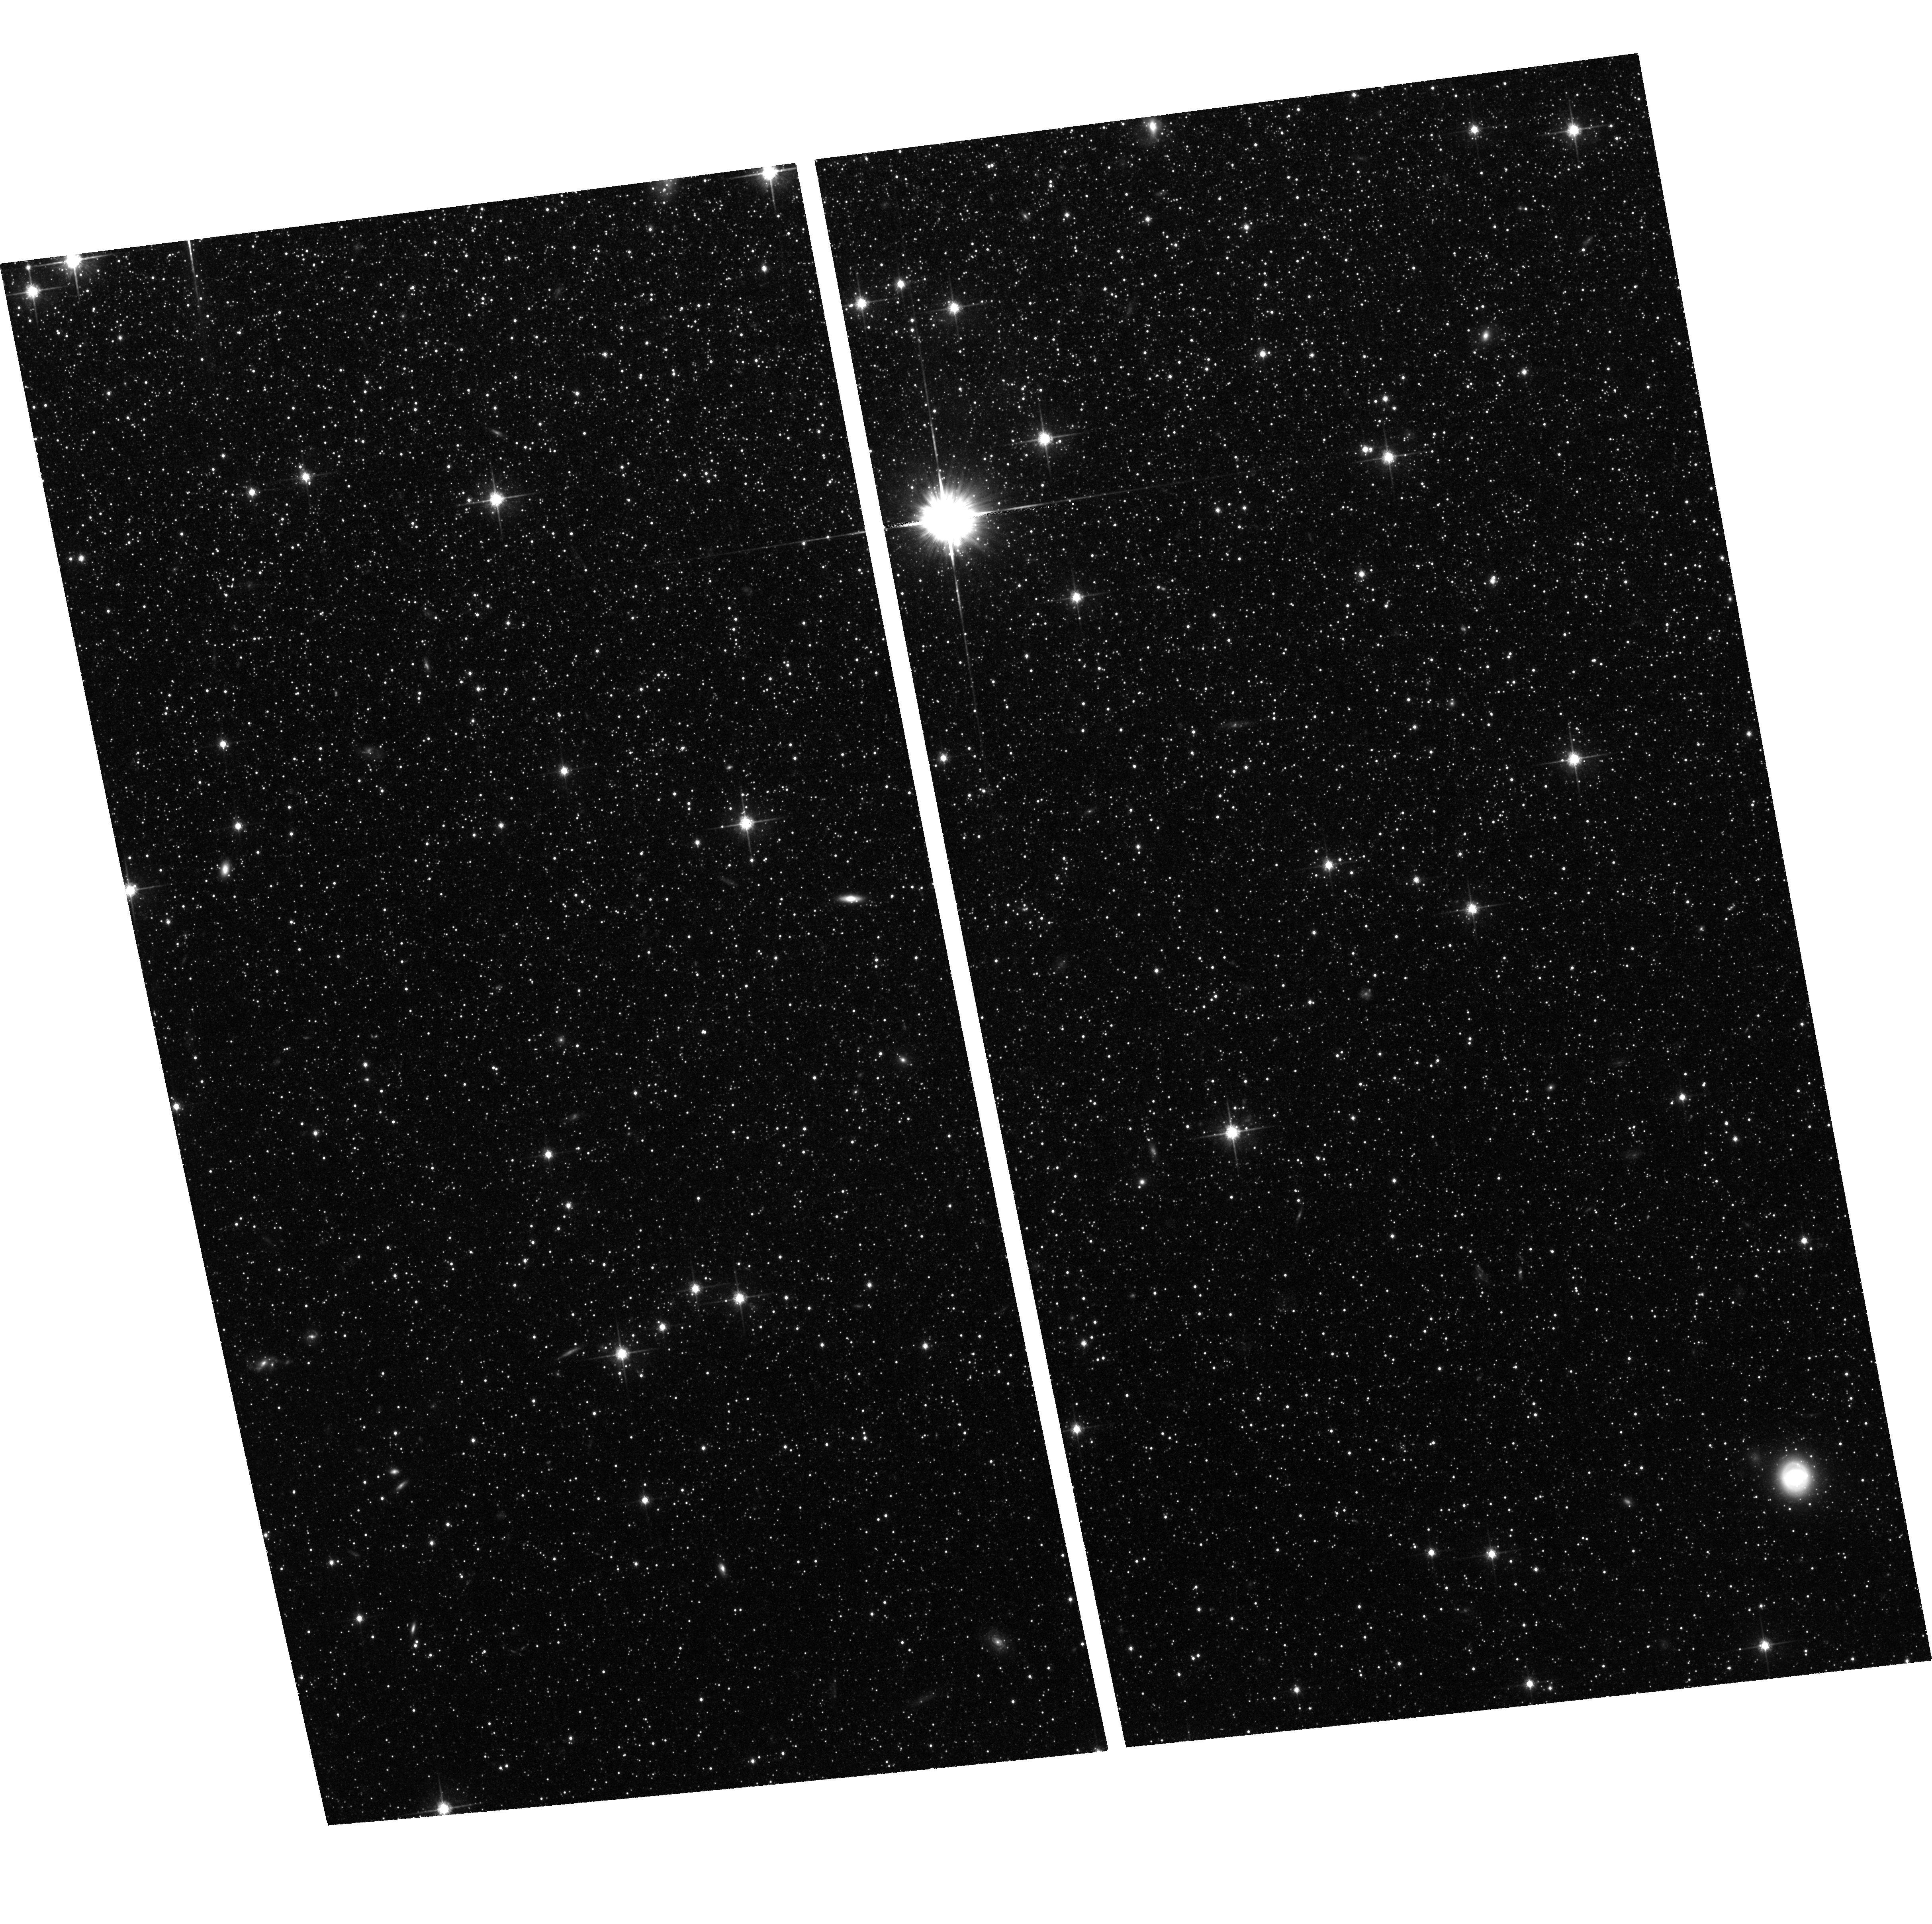
Target: NGC147. Instrument: ACS/WFC. Filter: F814W. Exposure: 1.5 h. Observation ID: hst_11724_15_acs_wfc_f814w_jb5d15

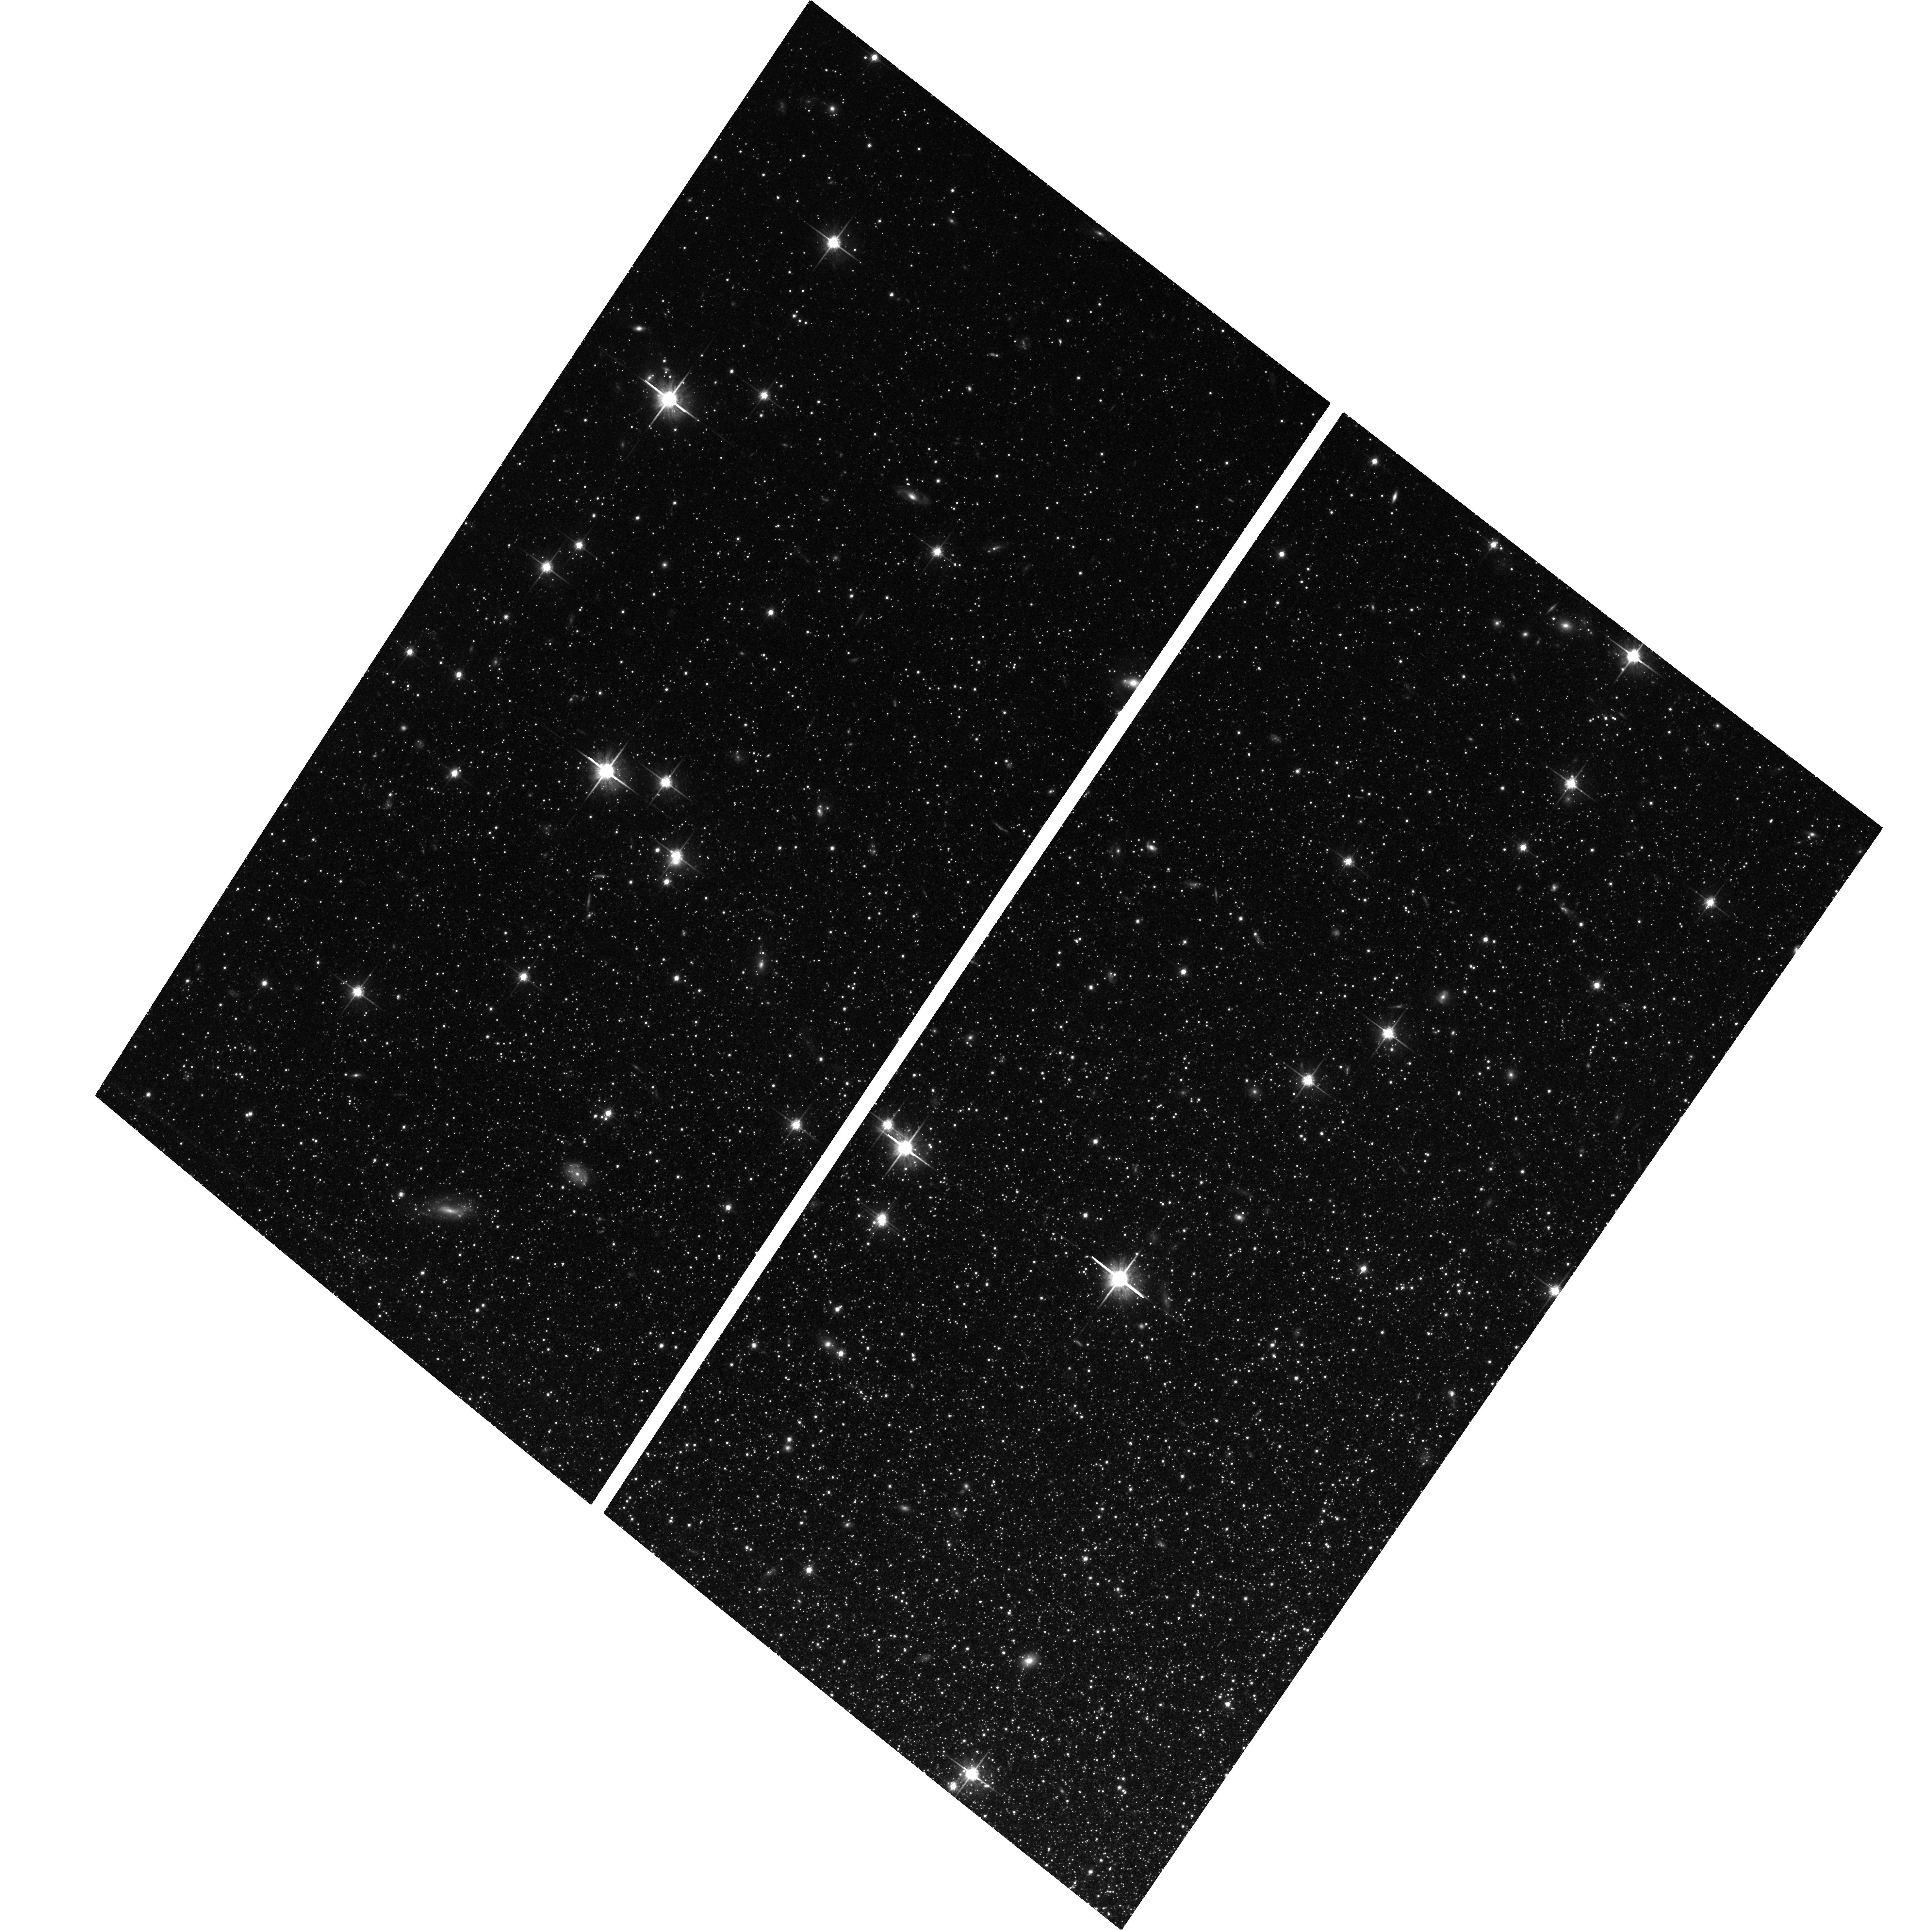
Target: NGC185. Instrument: ACS/WFC. Filter: F814W. Exposure: 1.6 h. Observation ID: hst_11724_21_acs_wfc_f814w_jb5d21

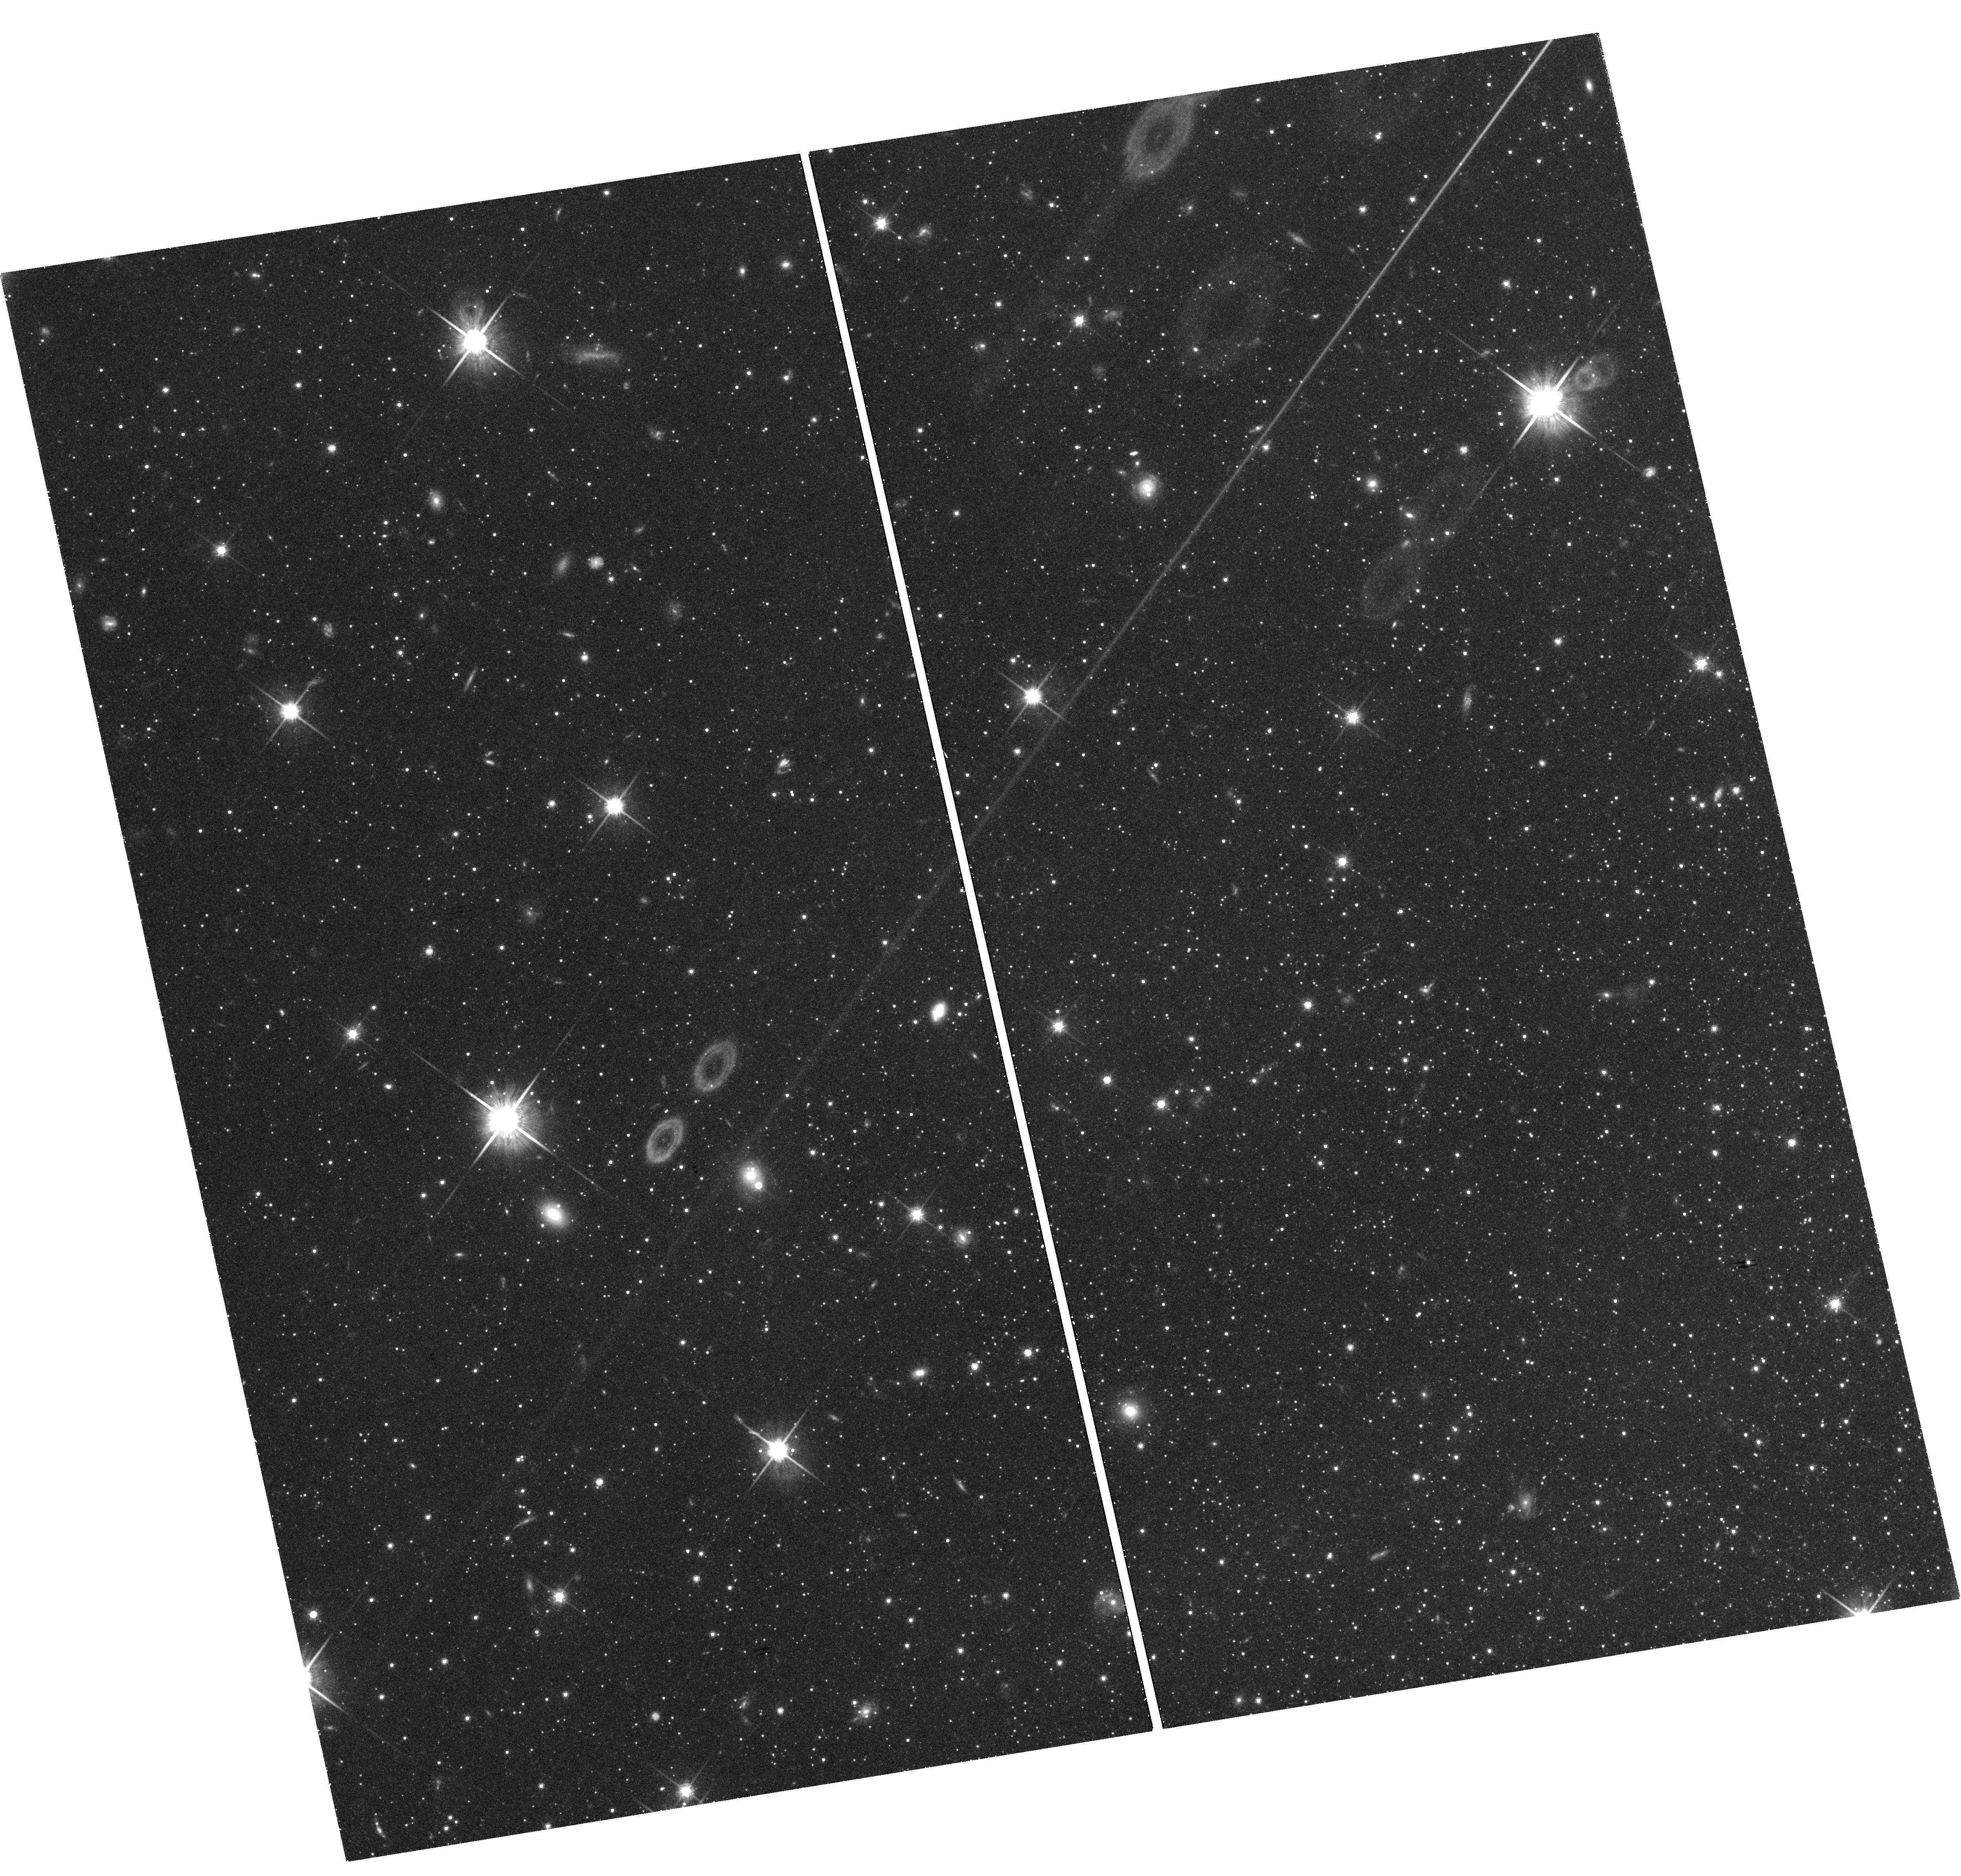
Target: field at RA 9.937°, Dec 48.425°. Instrument: WFC3/UVIS. Filter: F814W. Exposure: 1.6 h. Observation ID: hst_11724_22_wfc3_uvis_f814w_ib5d22

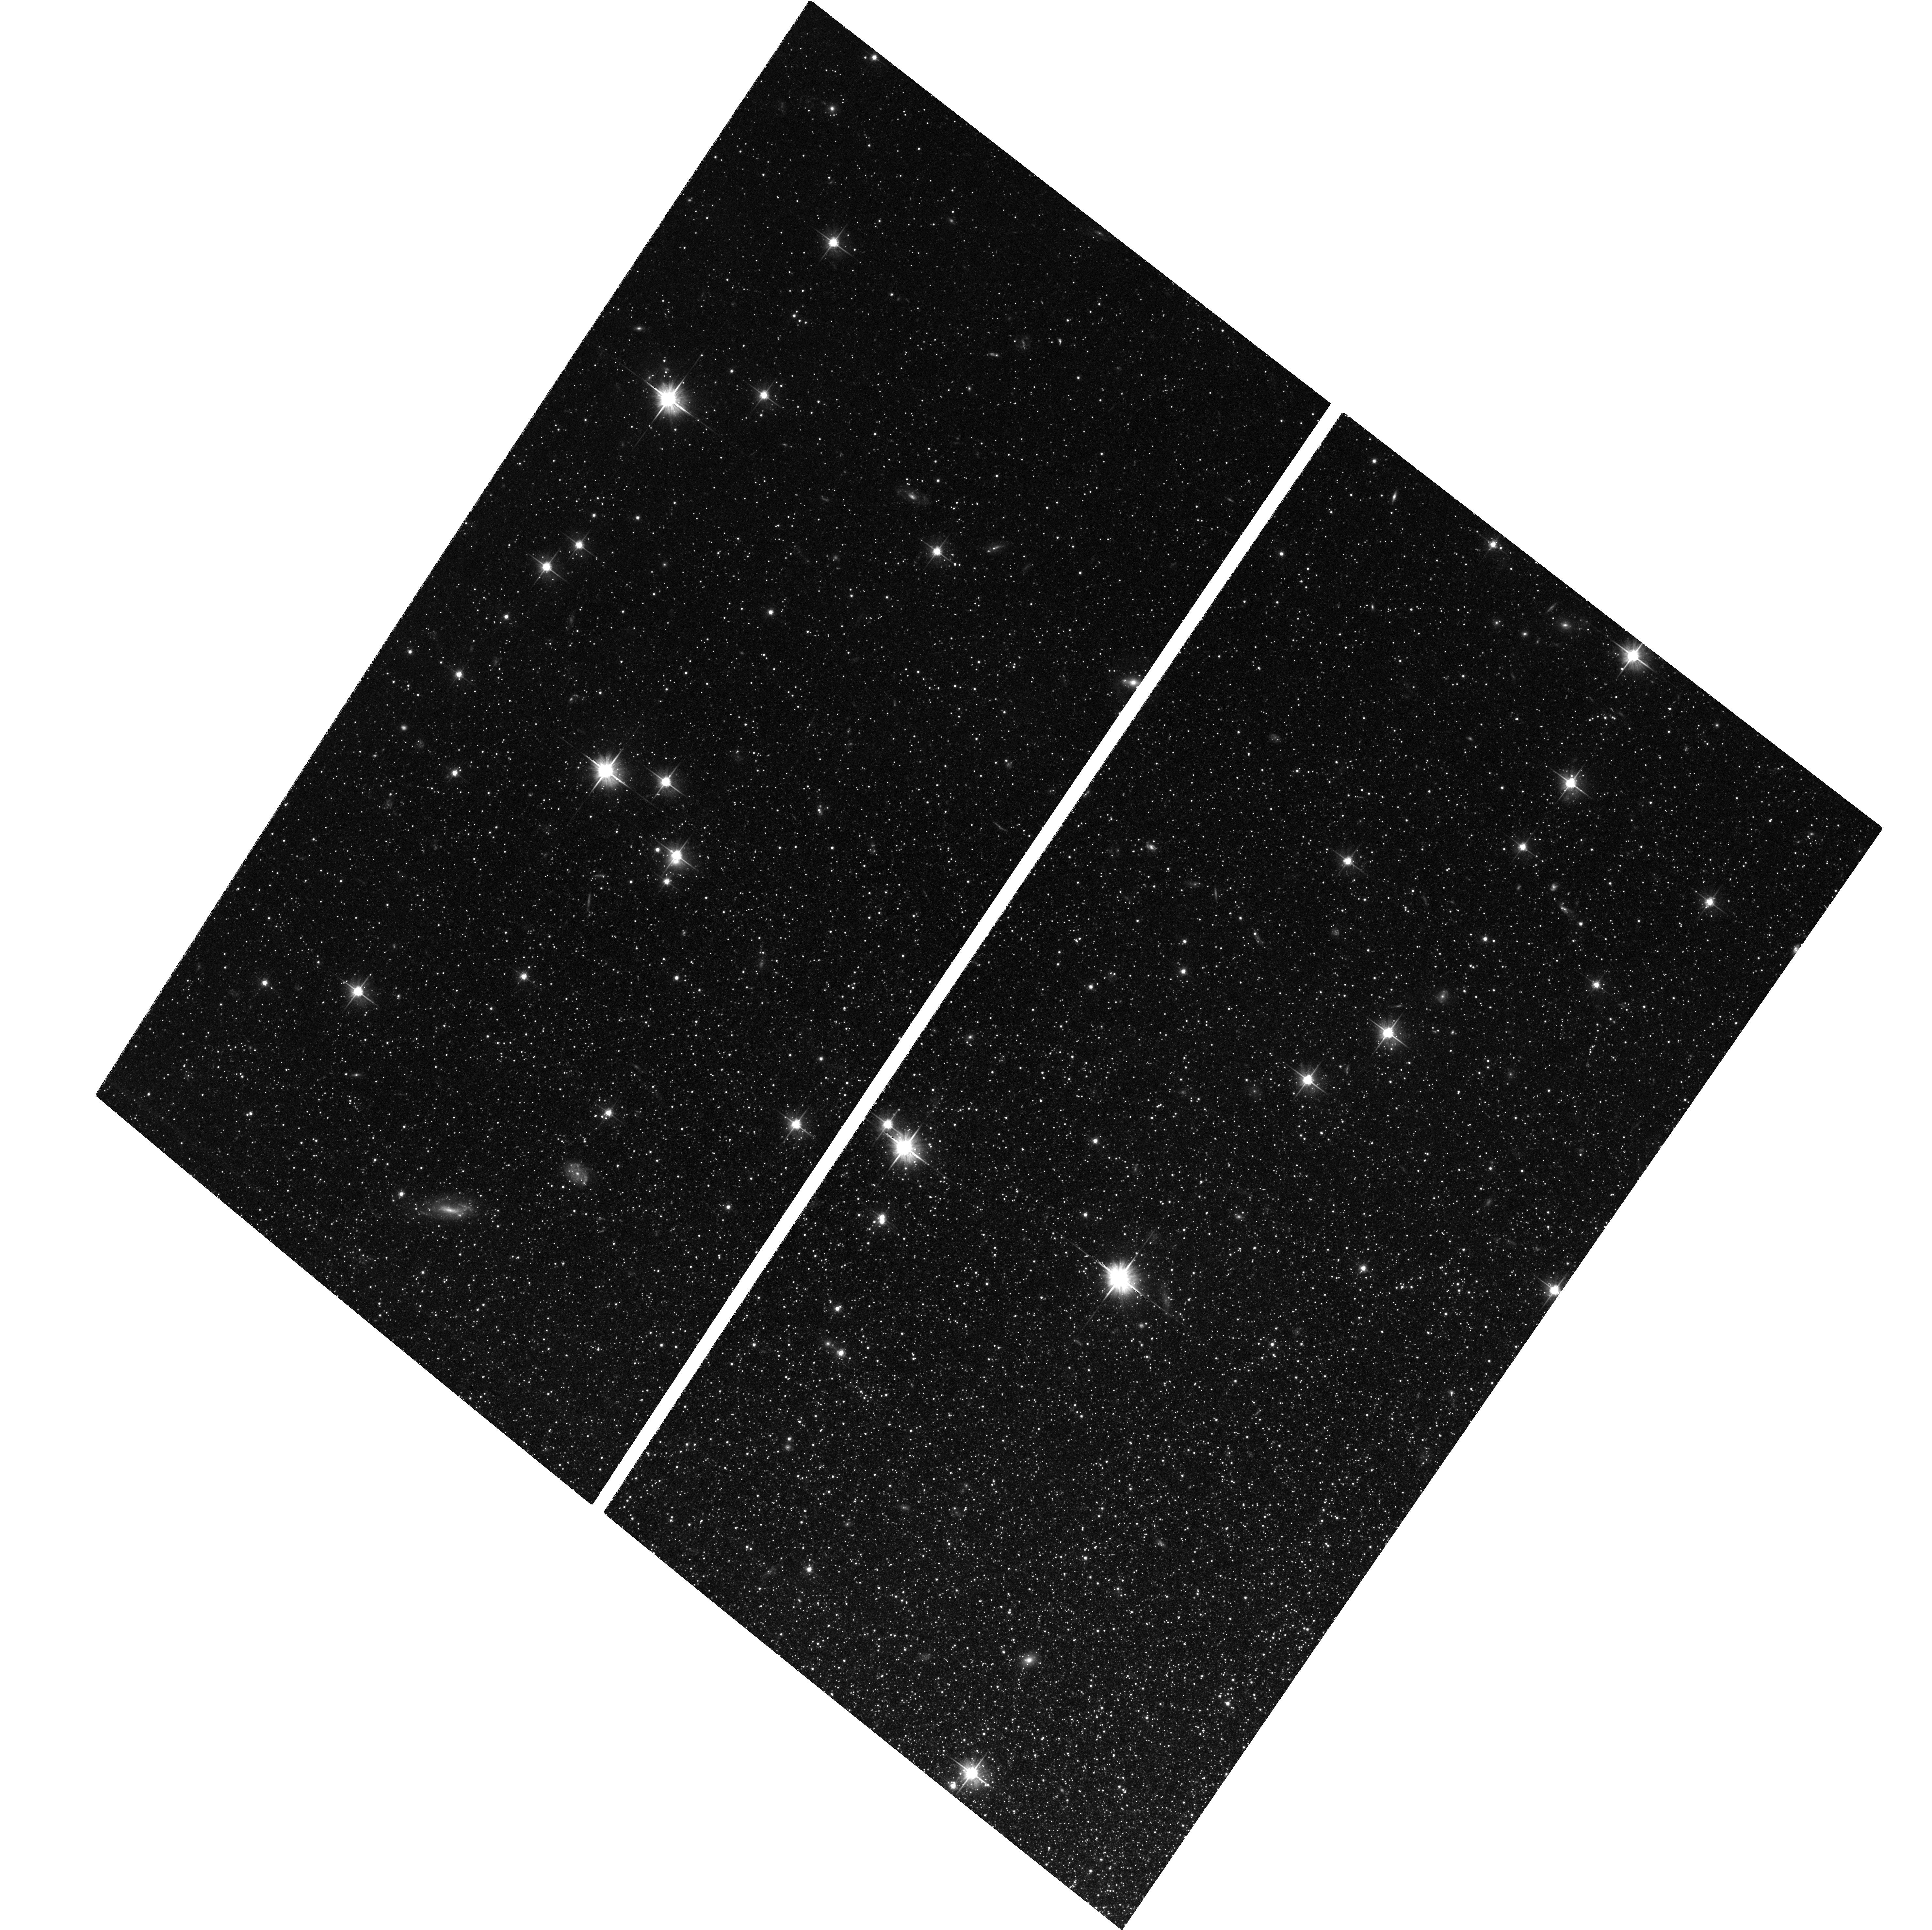
Target: NGC185. Instrument: ACS/WFC. Filter: F606W. Exposure: 1.5 h. Observation ID: hst_11724_18_acs_wfc_f606w_jb5d18

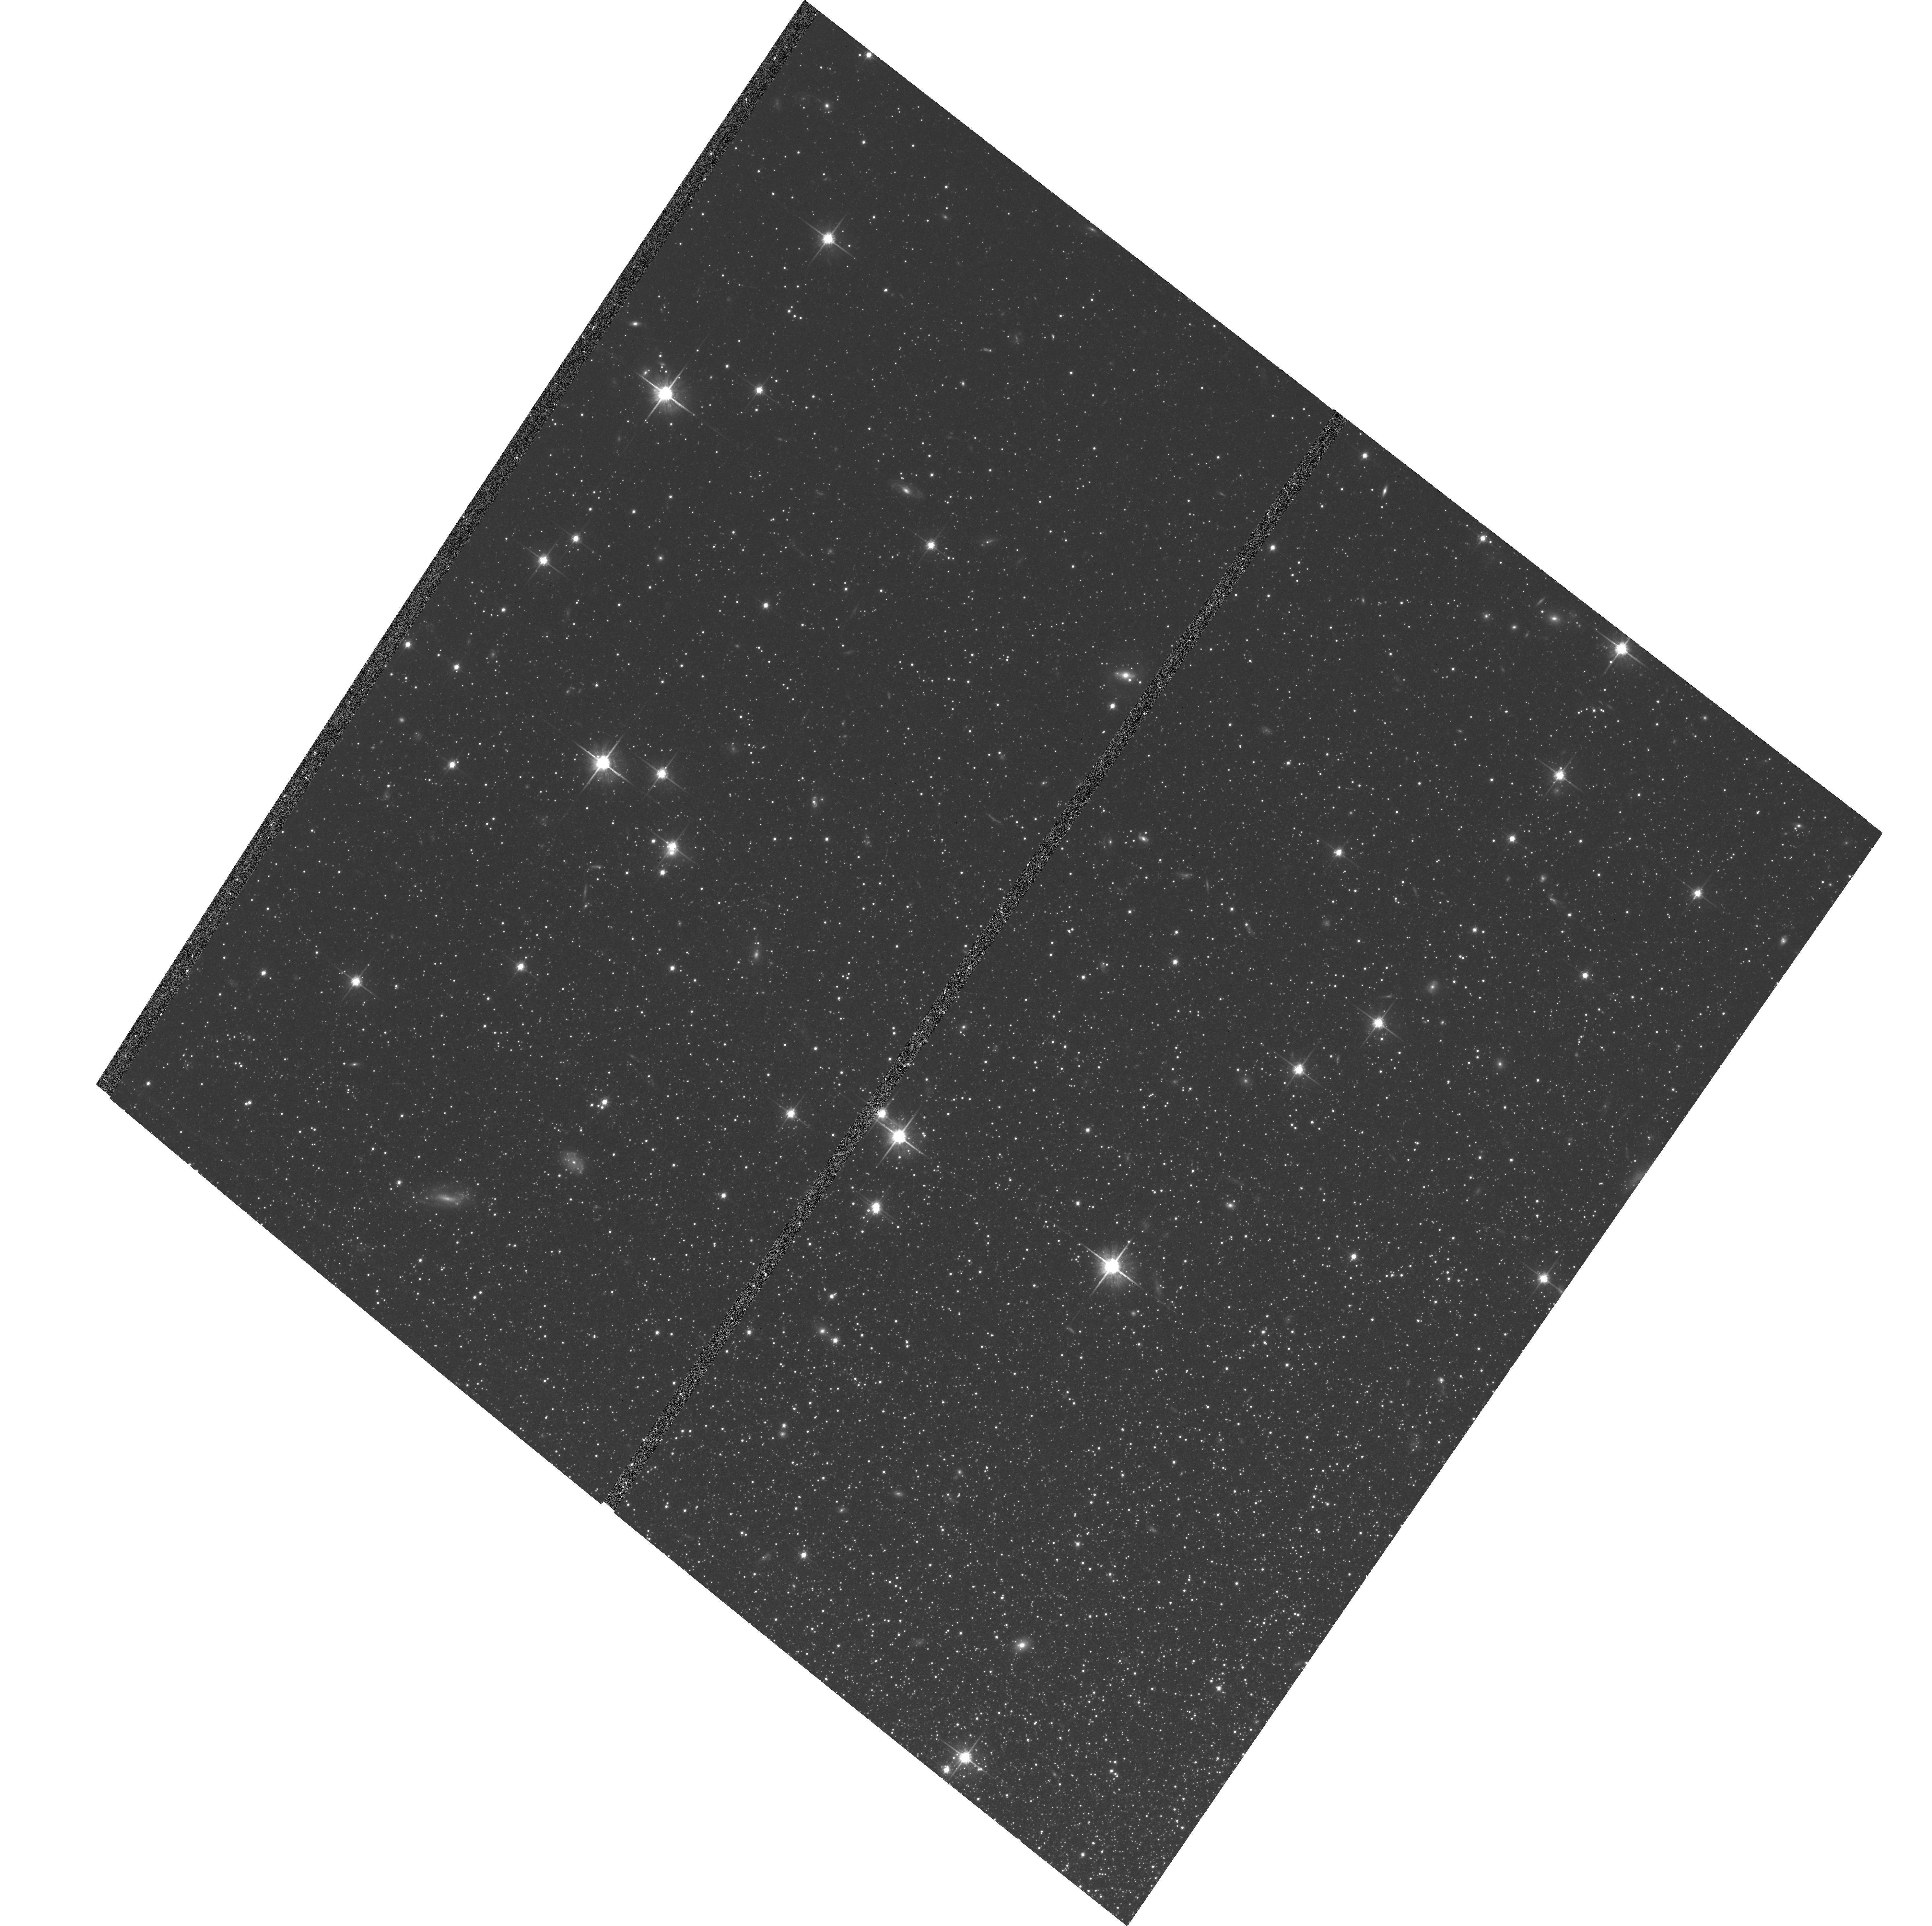
Target: NGC185. Instrument: ACS/WFC. Filter: F814W. Exposure: 1.5 h. Observation ID: hst_11724_25_acs_wfc_f814w_jb5d25

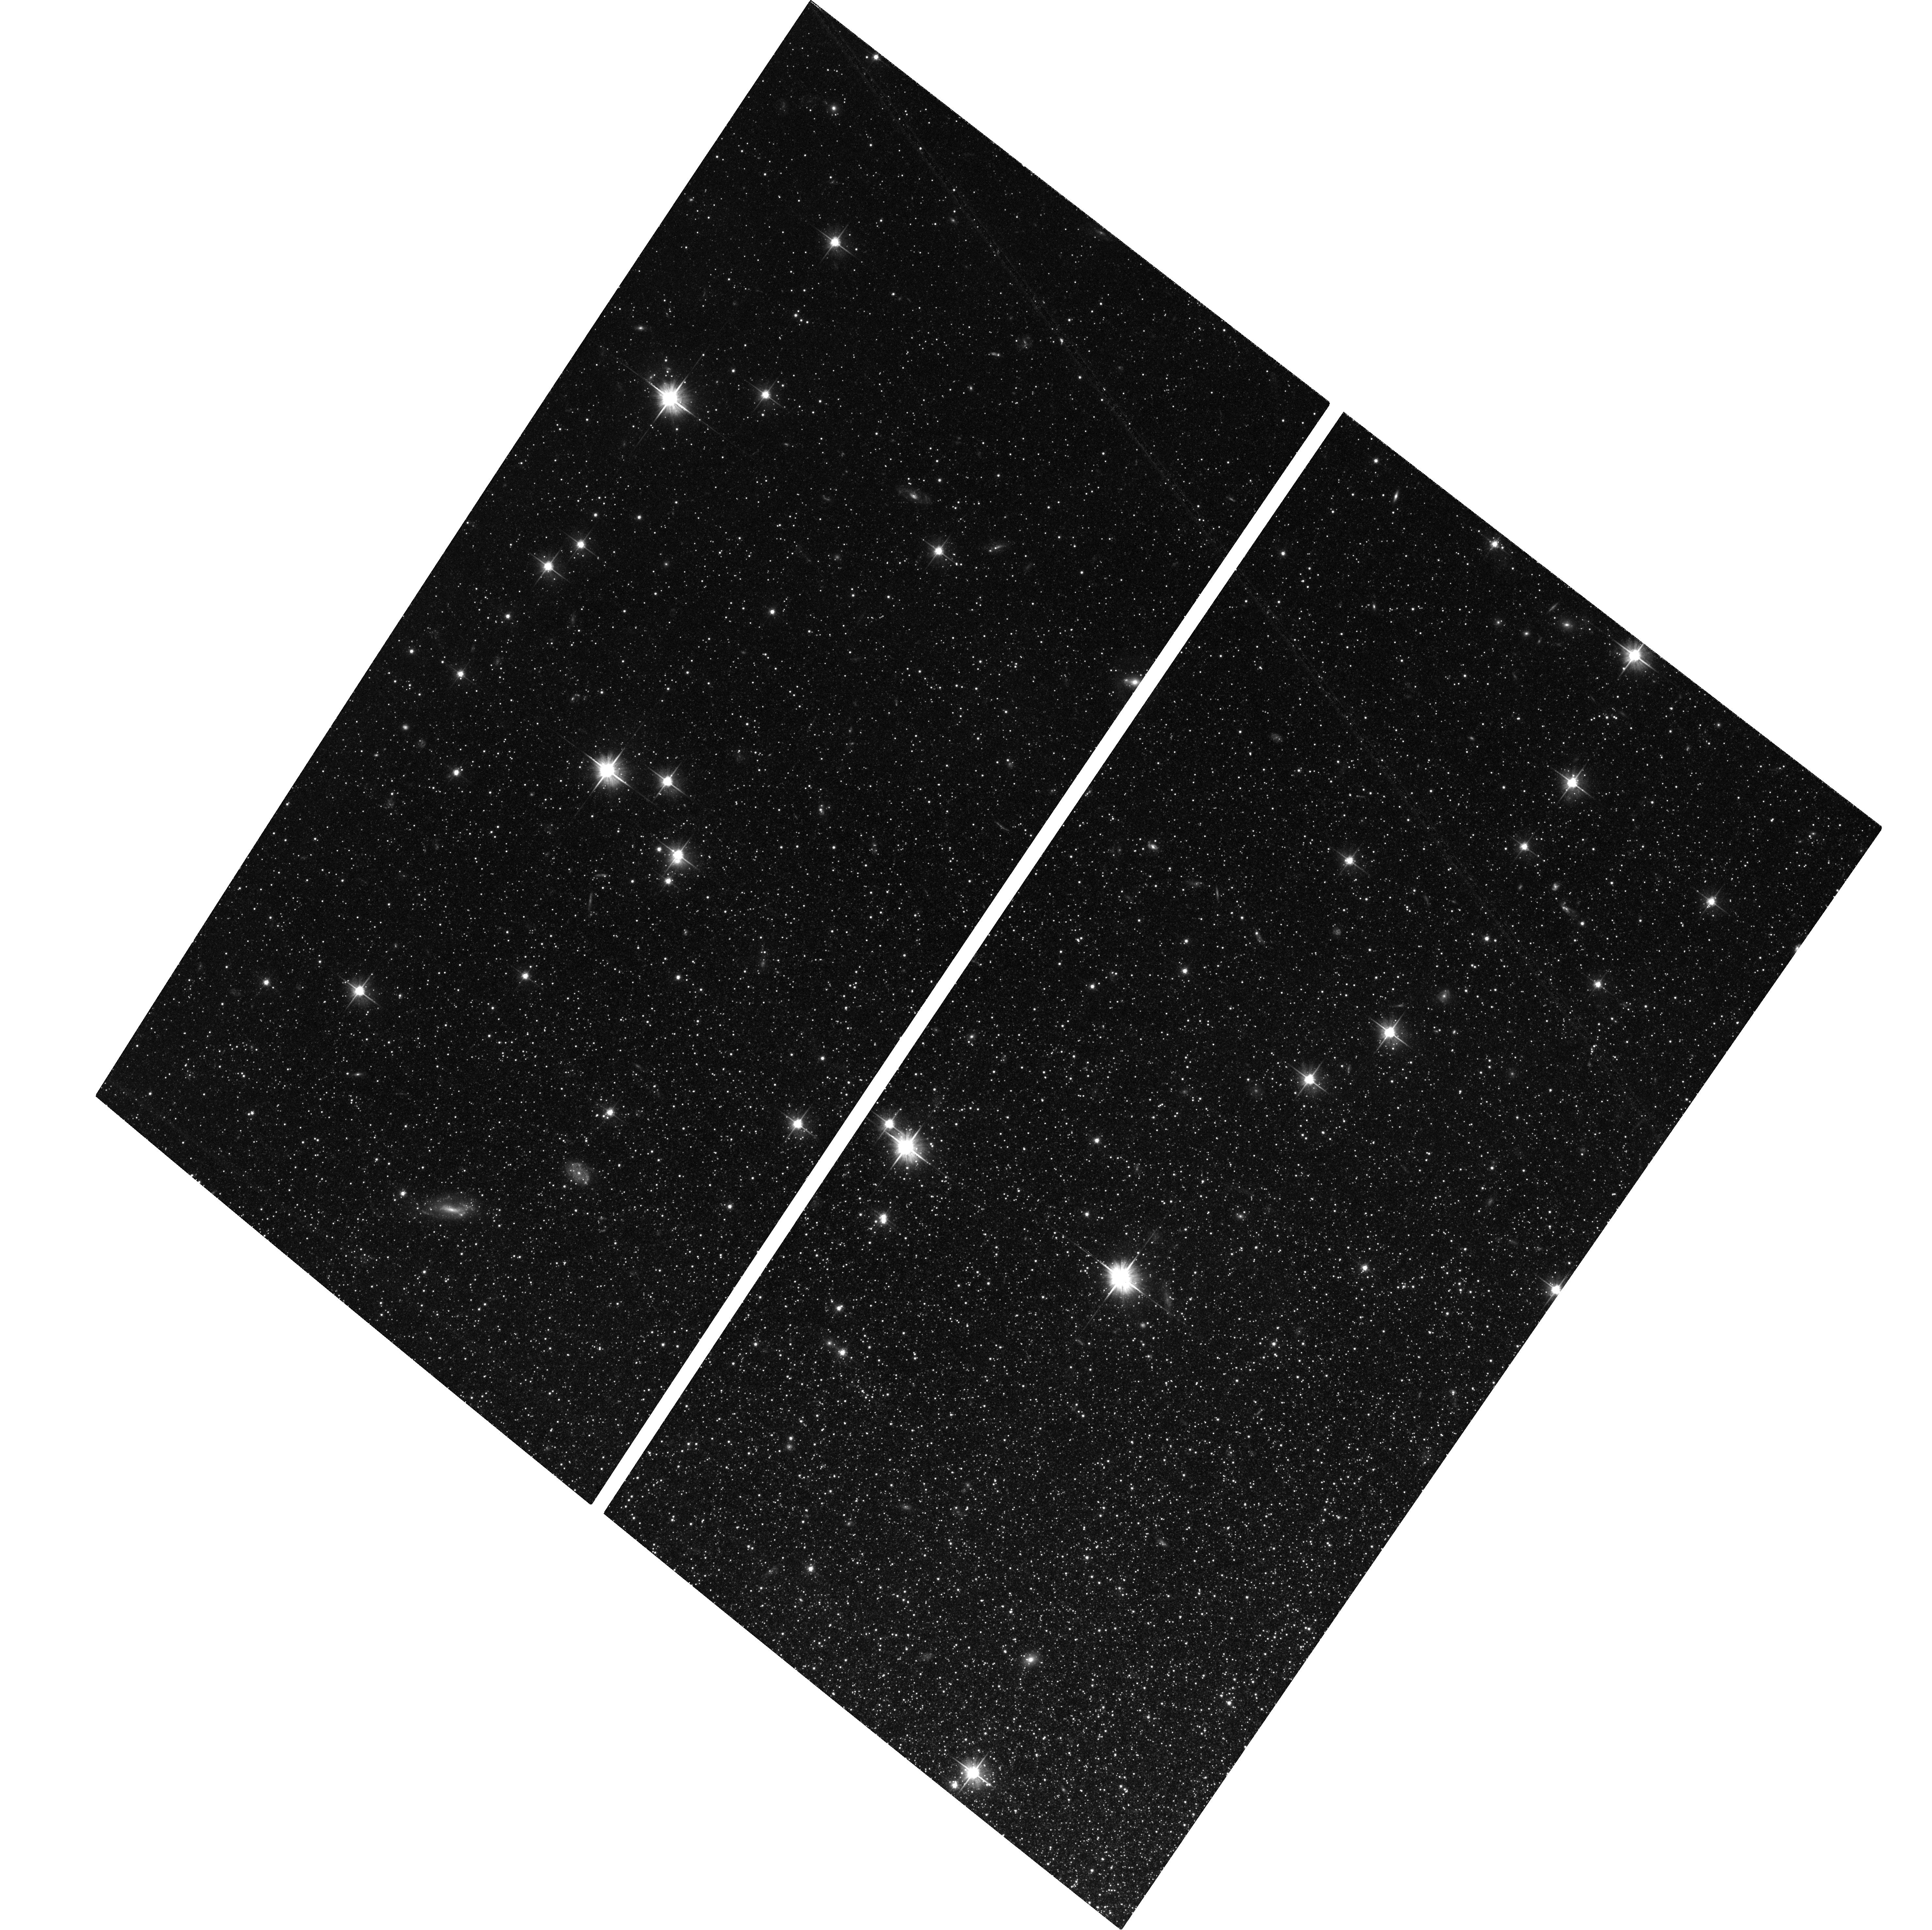
Target: NGC185. Instrument: ACS/WFC. Filter: F606W. Exposure: 1.5 h. Observation ID: hst_11724_17_acs_wfc_f606w_jb5d17

Direct Age Determination of the Local Group dE Galaxies NGC 147 and NGC 185 (PI: Geha, Marla C.)

The origin of dwarf elliptical (dE) galaxies remains a mystery and the dE galaxies of the Local Group provide the best opportunity to study this galaxy class in detail. We propose to obtain ACS photometry of main sequence turnoff stars in the M31 dE satellites NGC 147 and NGC 185. Because these galaxies have little to no stars younger than 1 Gyr, resolving the main sequence turnoff is required to directly quantify their star formation histories. NGC 147 and NGC 185 are the only two dEs for which a clean measurement is feasible with the HST. This proposal was accepted in Cycle 15, but little data were taken before the failure of ACS. The main sequence turnoffs of NGC 147 and NGC 185 are expected to be at an apparent magnitude of V=29; we request F606W/F814W imaging one half magnitude fainter than this limit (three magnitudes fainter than the deepest previous dE observations). Quantifying the ratio of old to intermediate-age stars will allow us to discriminate between competing models of dE formation. On-going Keck/DEIMOS spectroscopy of several hundred red giant stars in each of these two dE galaxies, coupled with dynamical modeling and spectral synthesis, will complement the ACS measurement by providing information on chemical abundance patterns, dark matter content and internal dynamics. The proposed ACS data will be the first to directly quantify the onset and duration of star formation episodes in dE galaxies, and will thereby form the cornerstone in what promises to be the most comprehensive study of this class of galaxies.